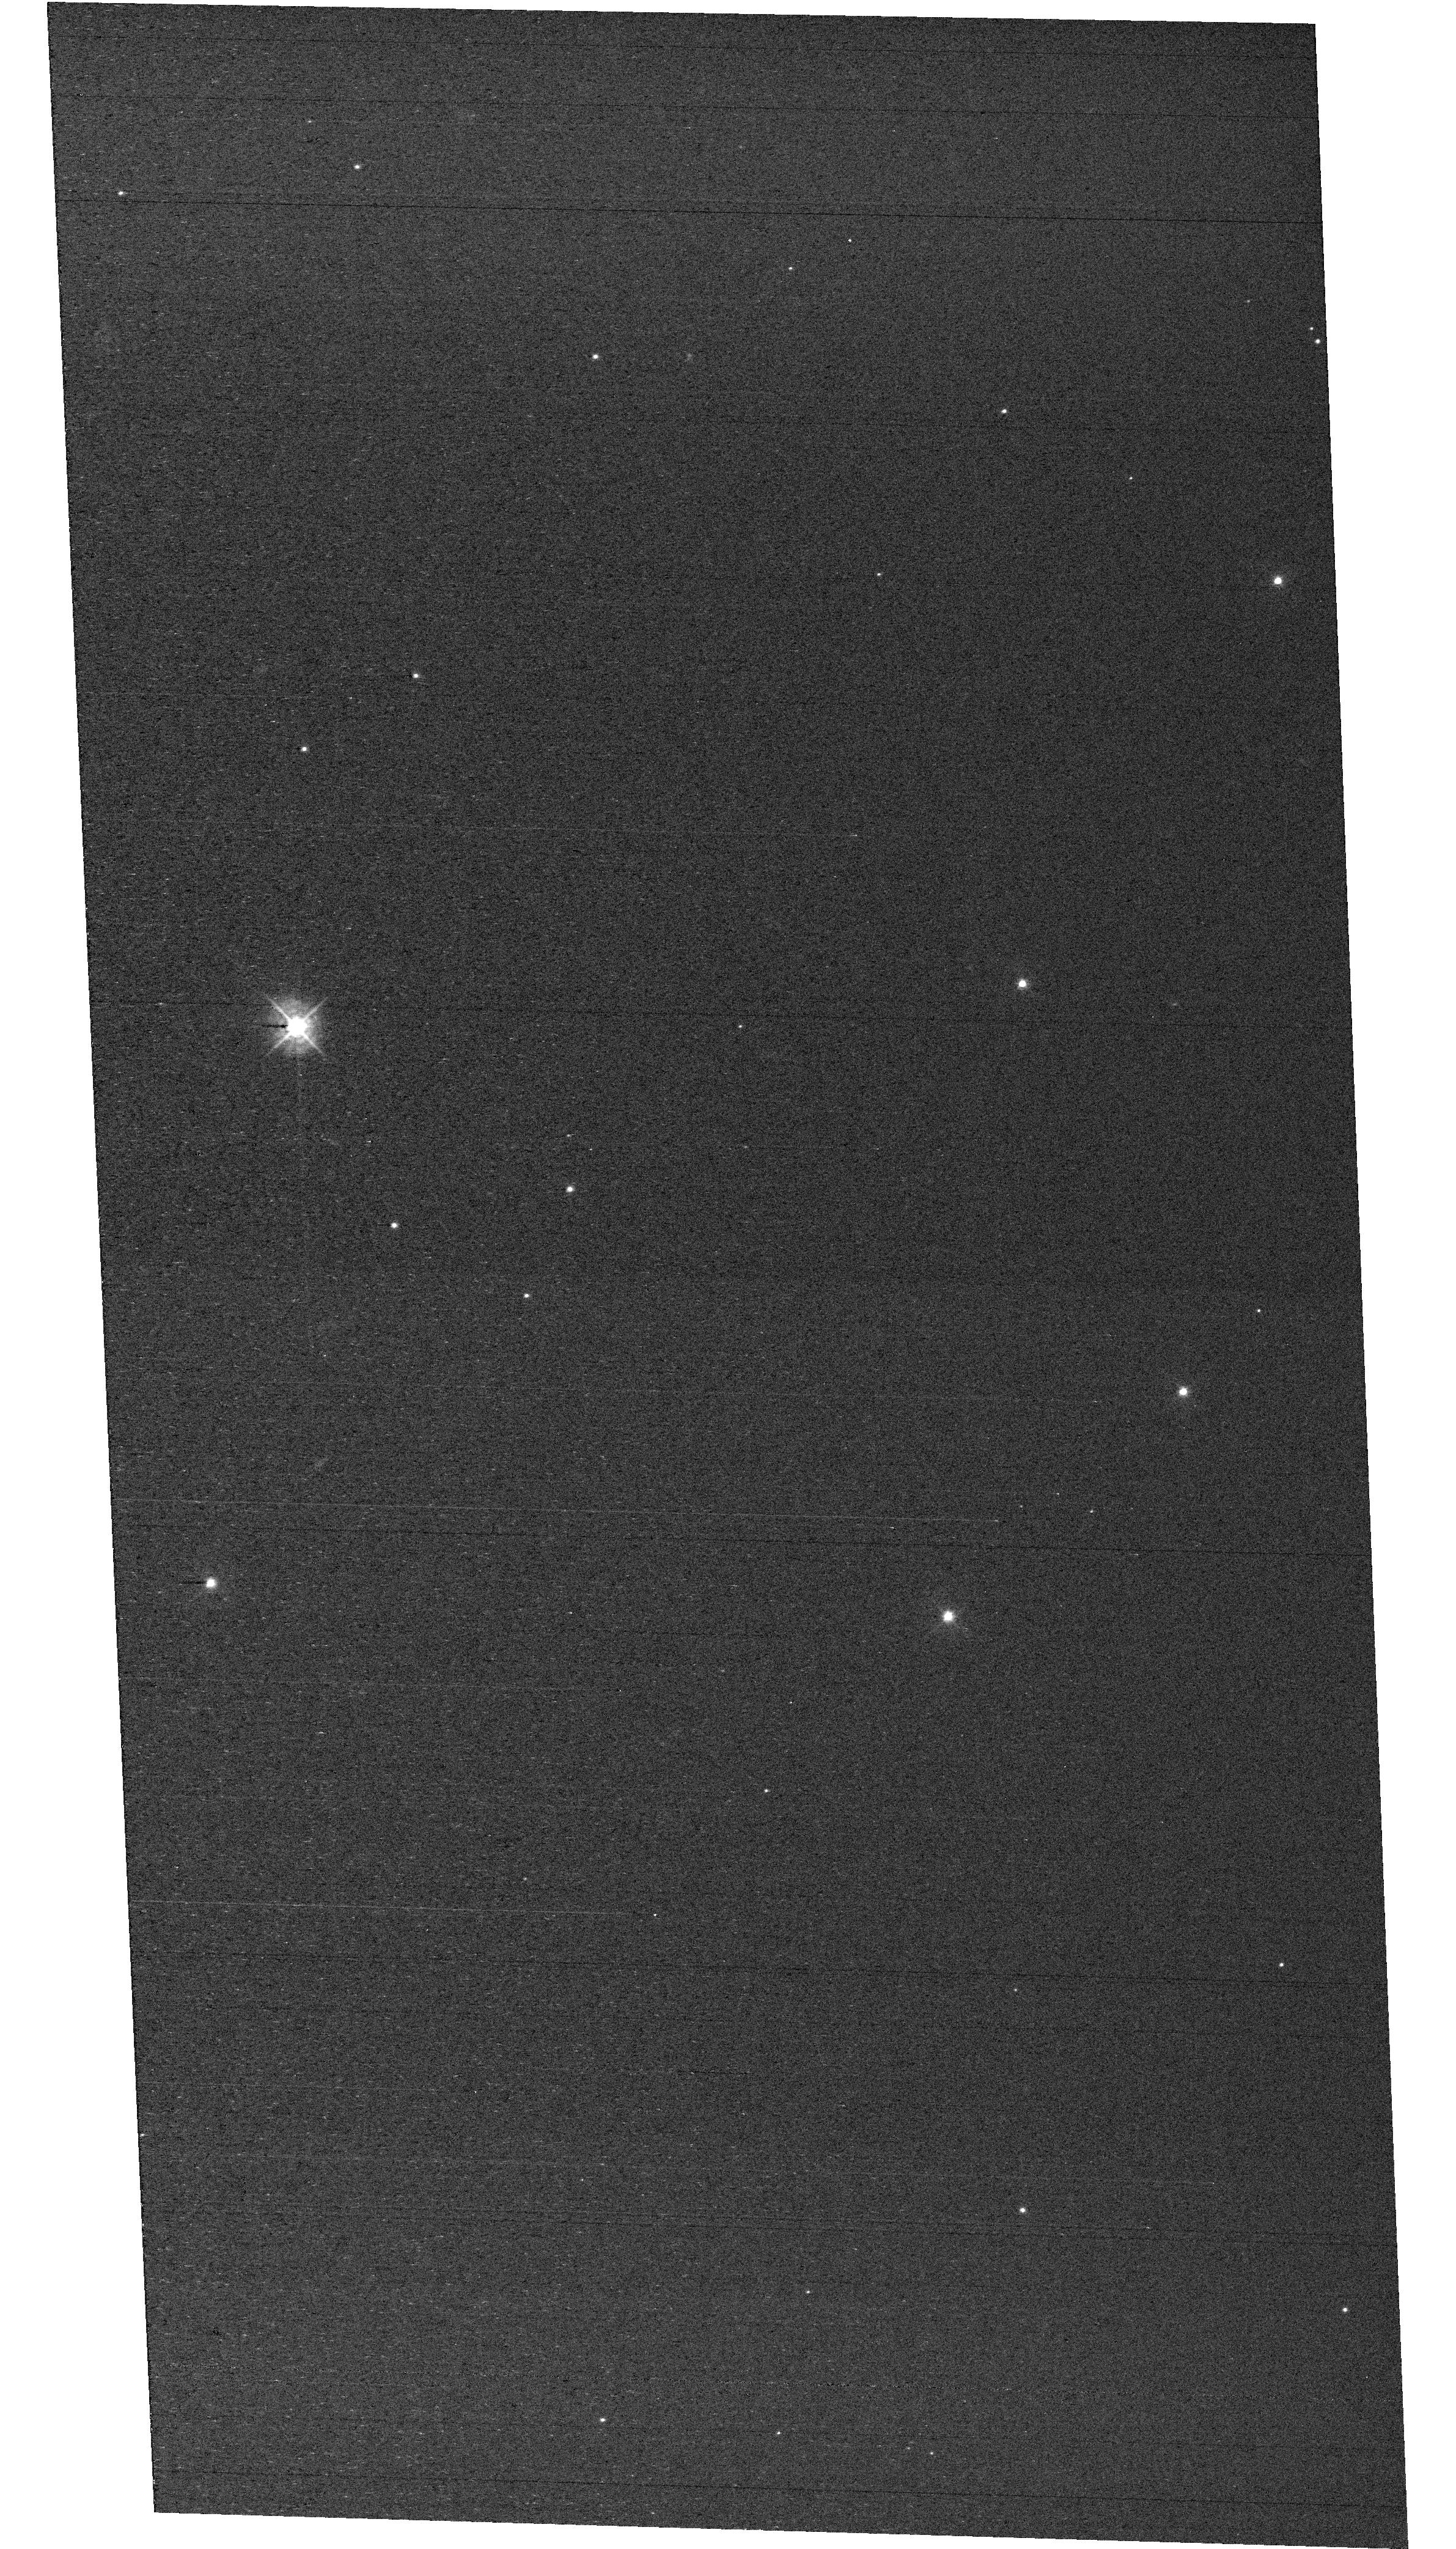
Target: field at RA 327.880°, Dec 28.866°
Instrument: WFC3/UVIS
Filter: F438W
Exposure: 33 min
Observation ID: hst_18169_f1_wfc3_uvis_f438w_ifqlf1

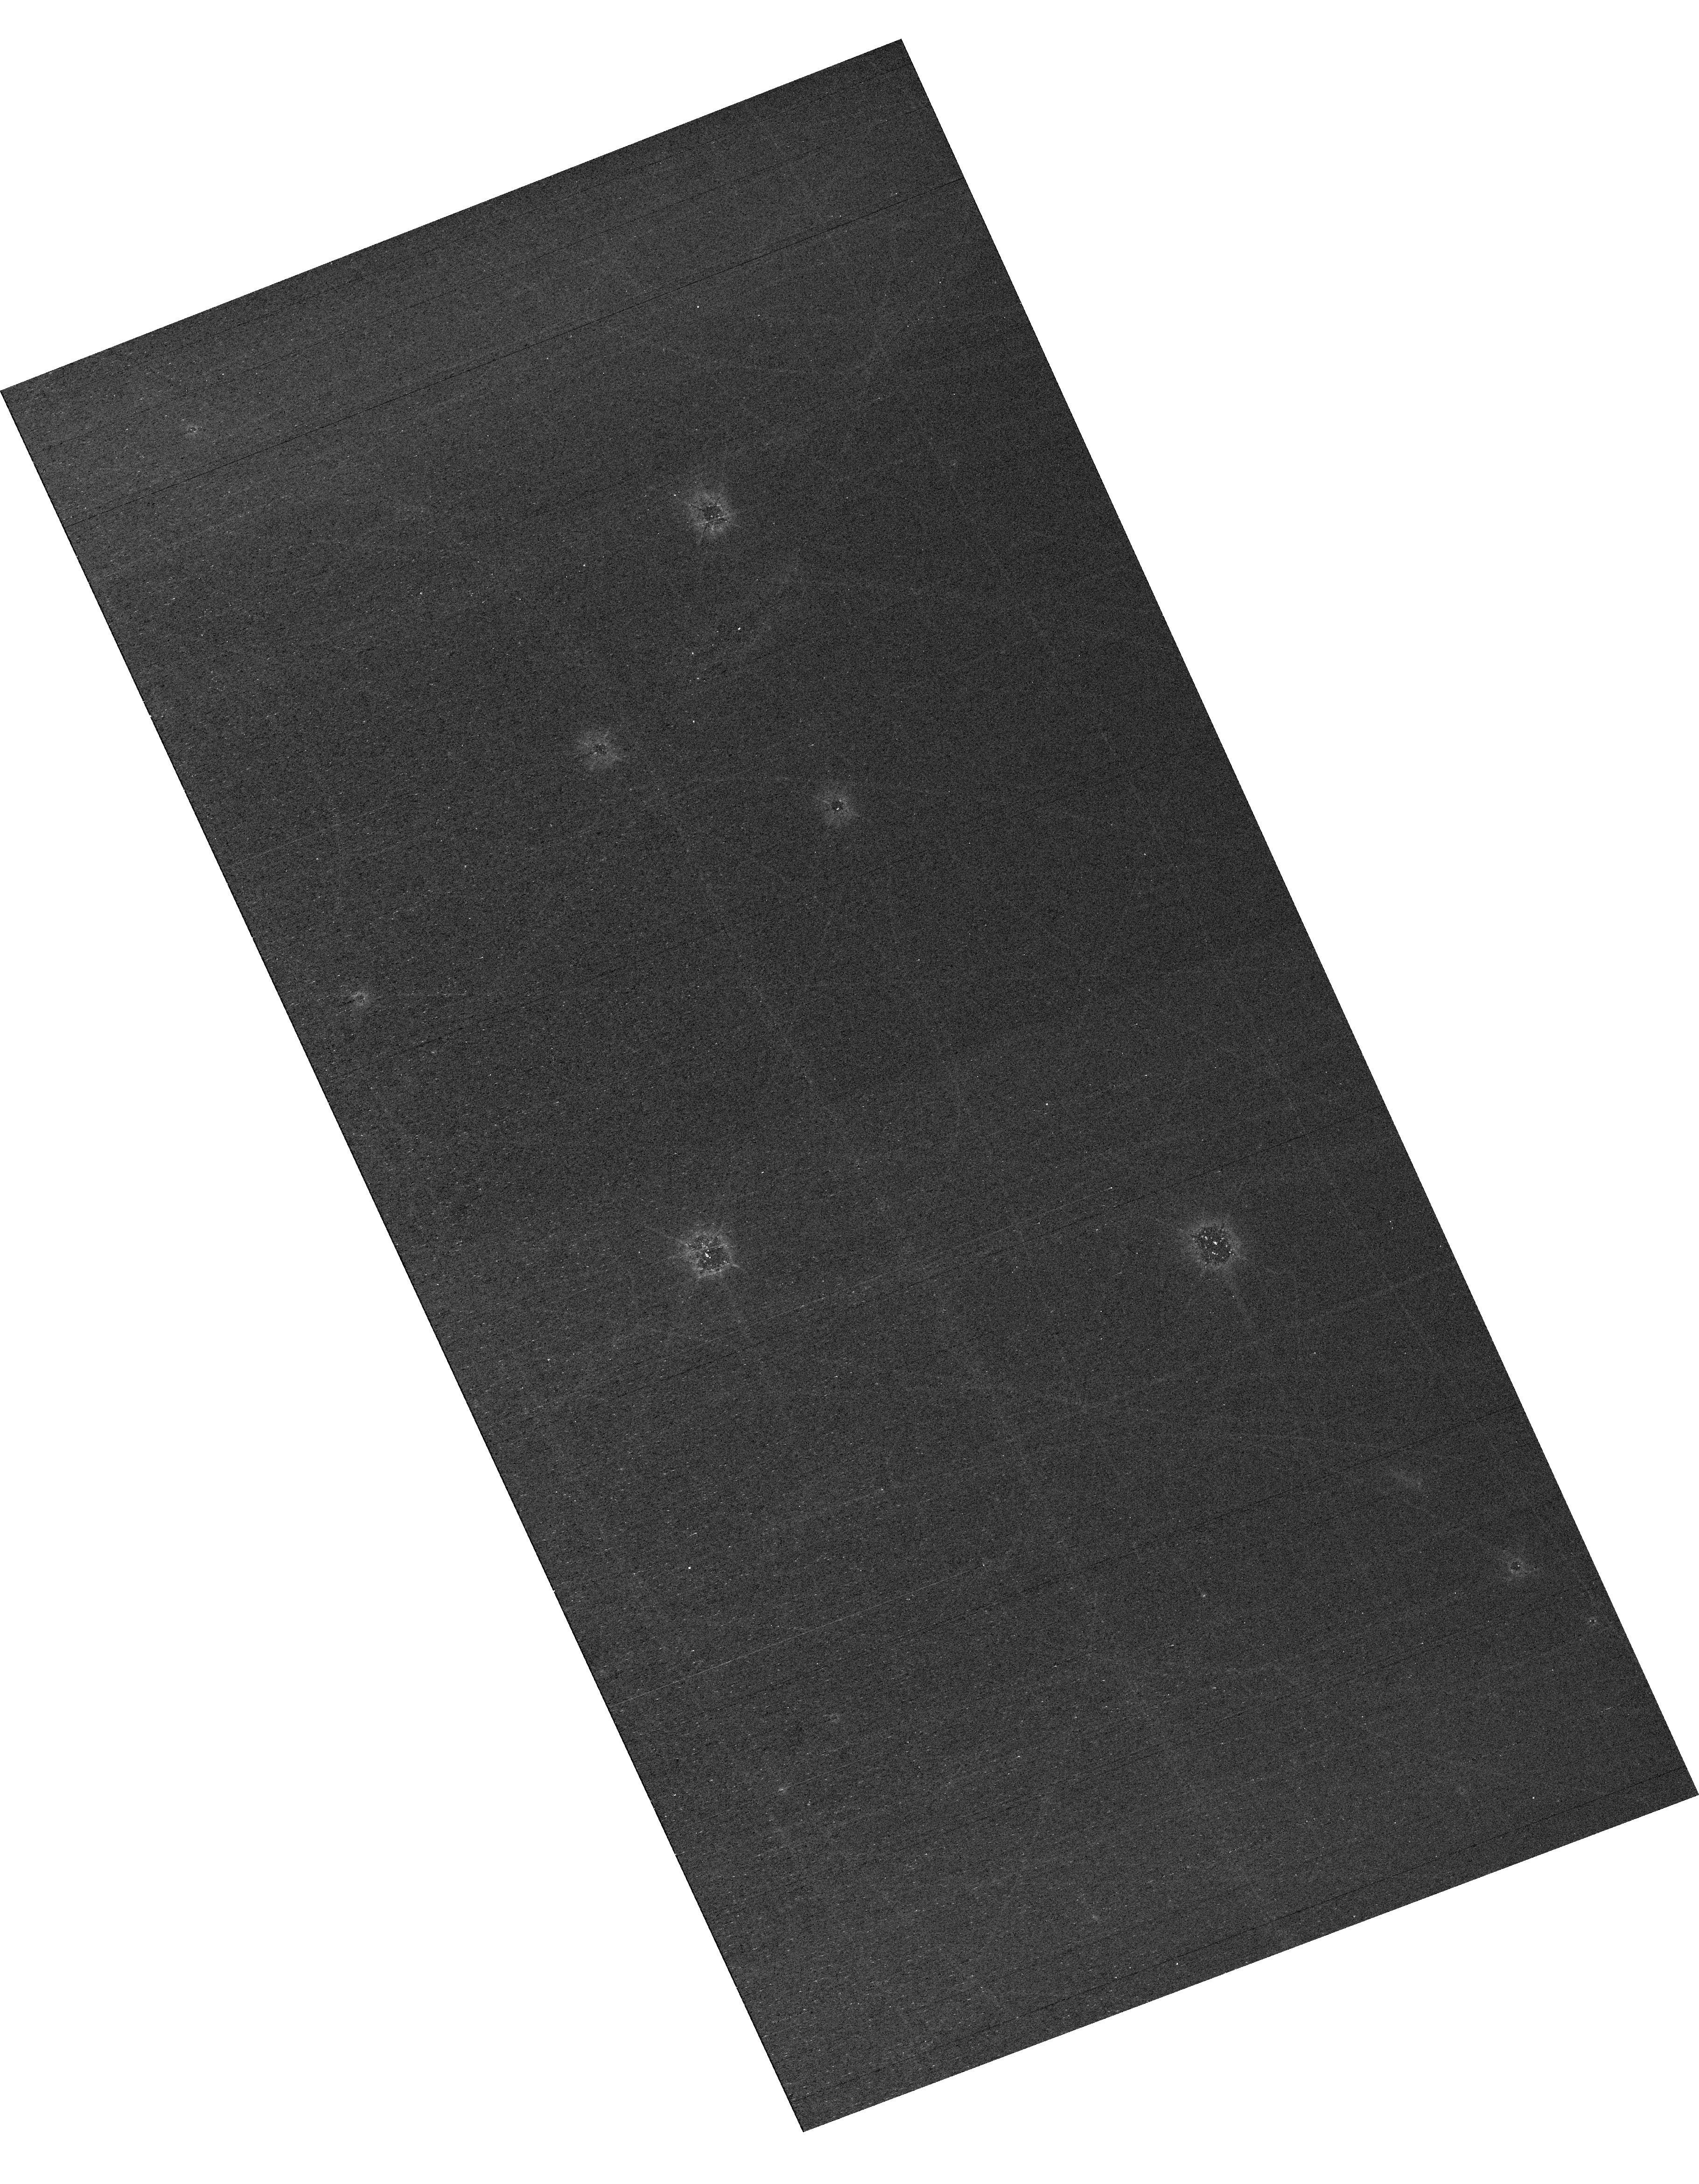
Target: field at RA 327.875°, Dec 28.838°
Instrument: WFC3/UVIS
Filter: F438W
Exposure: 33 min
Observation ID: hst_18169_e2_wfc3_uvis_f438w_ifqle2

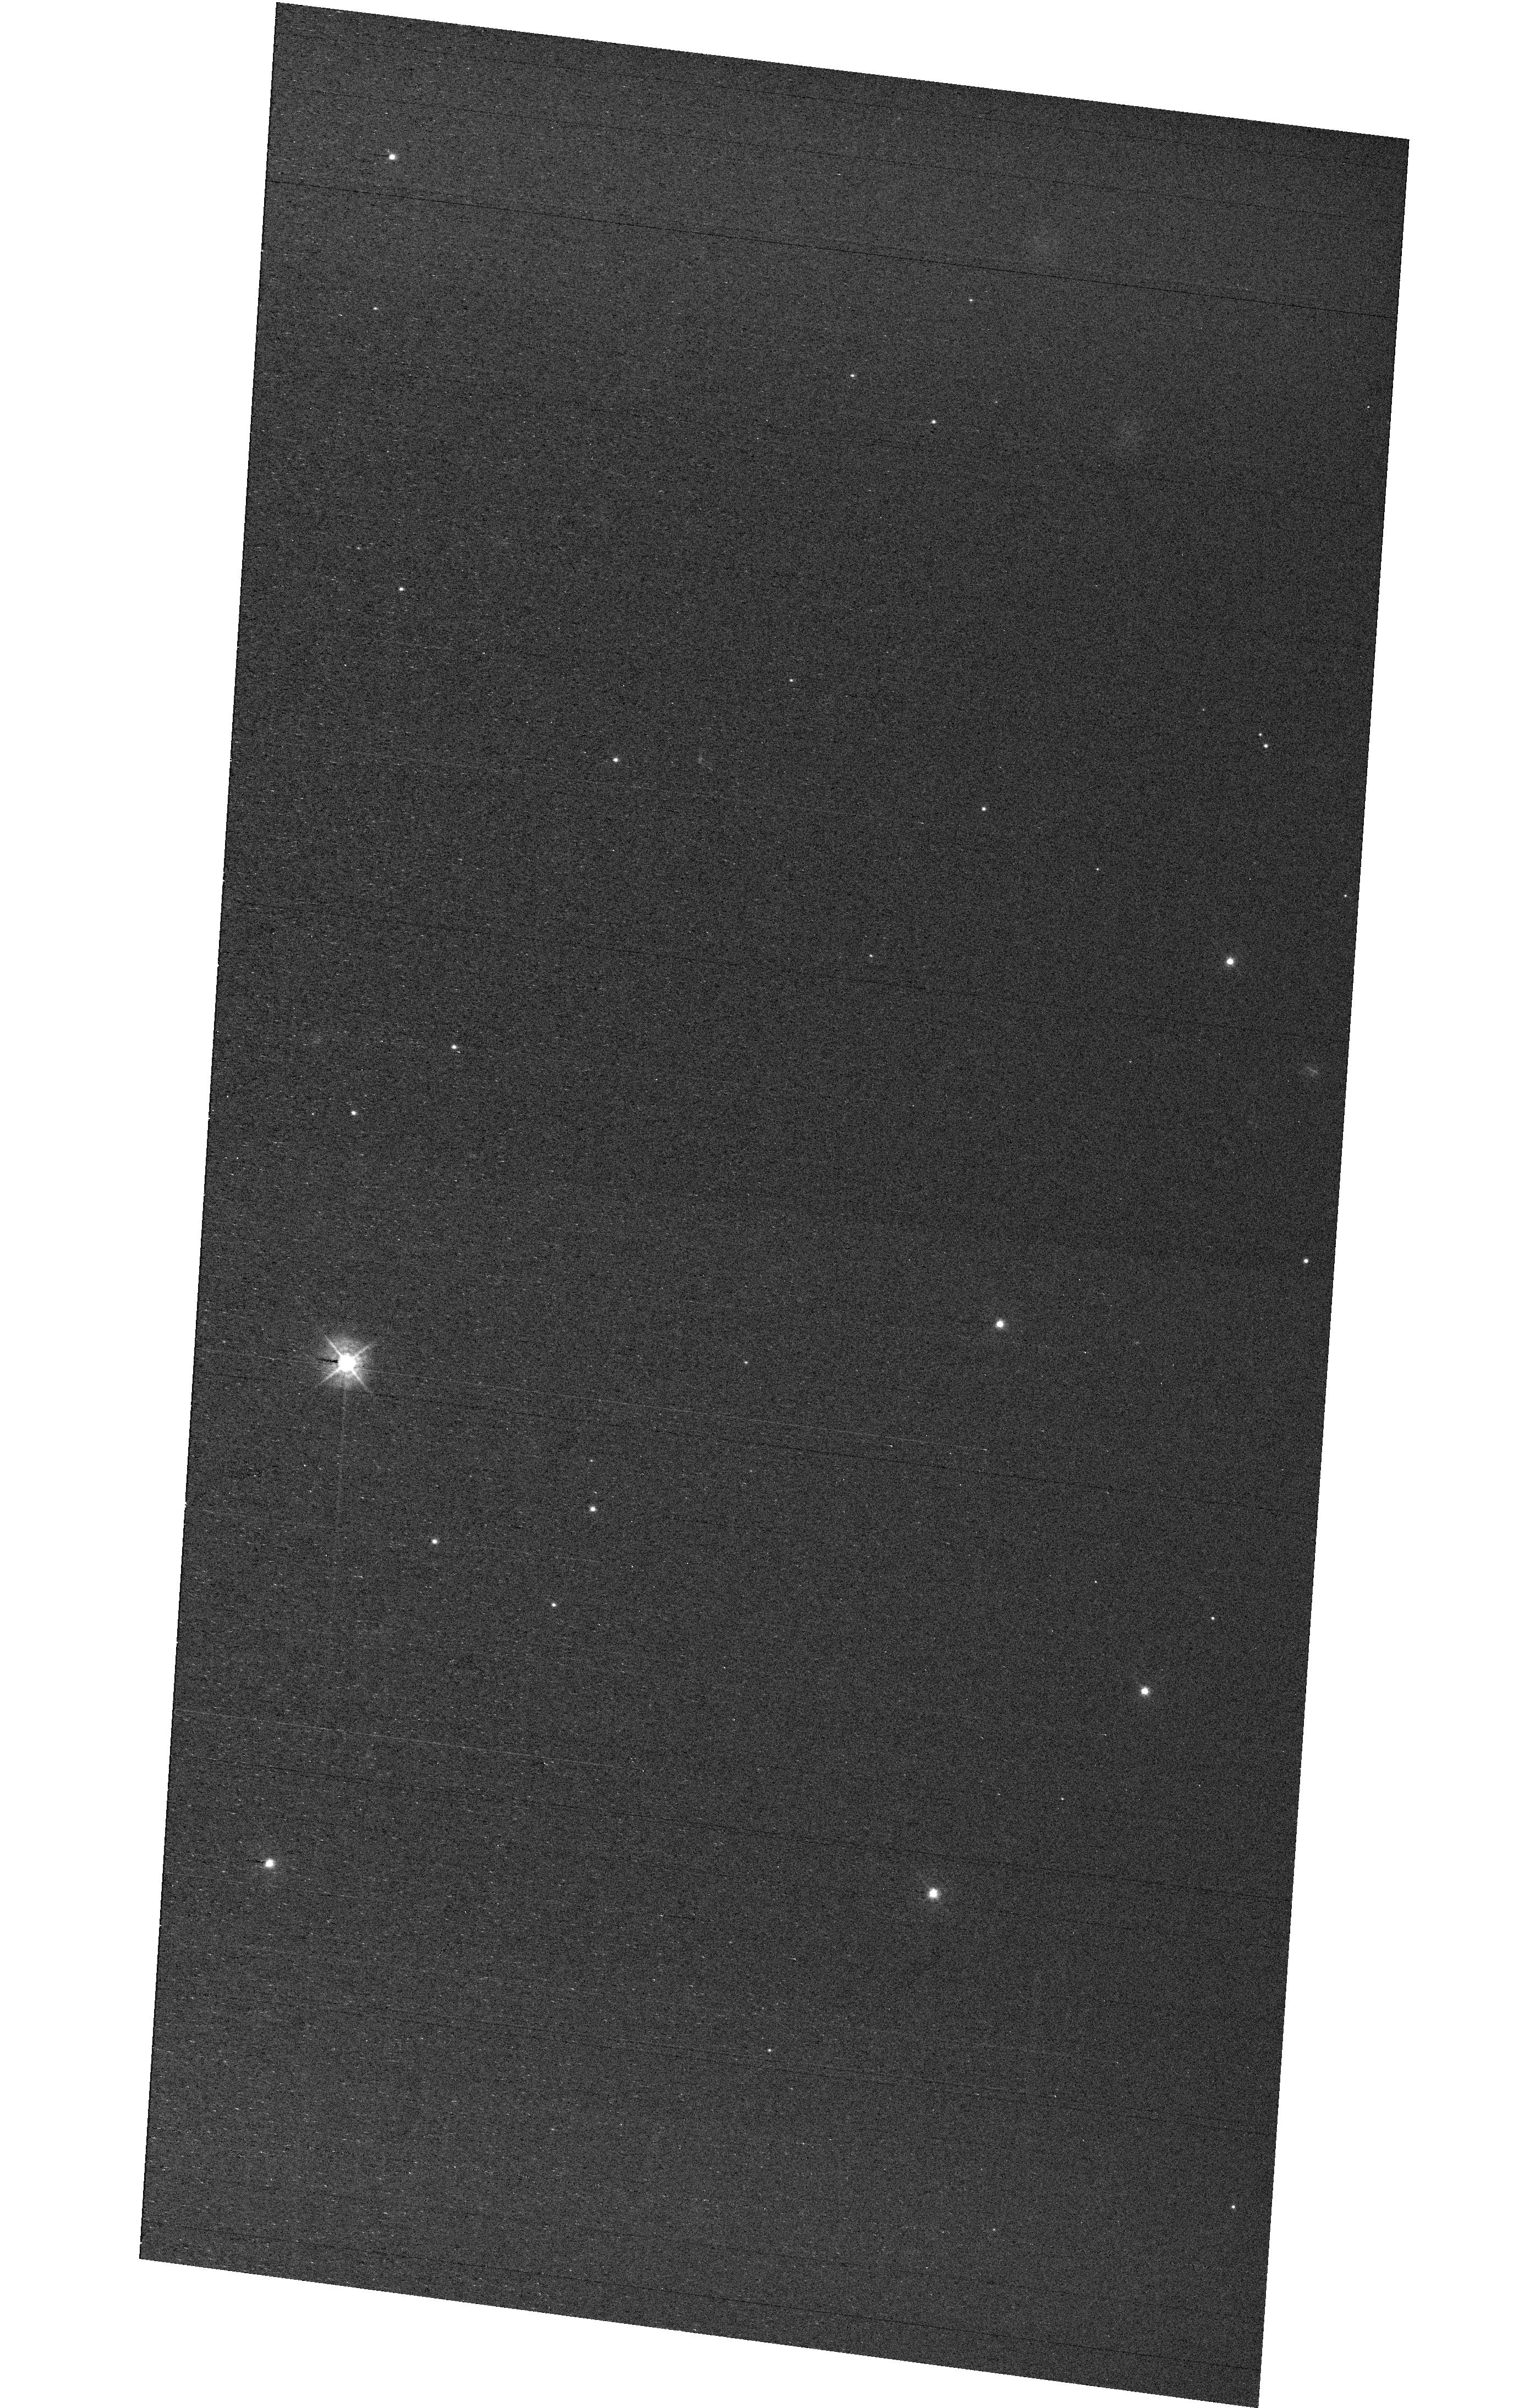
Target: field at RA 327.880°, Dec 28.874°
Instrument: WFC3/UVIS
Filter: F438W
Exposure: 33 min
Observation ID: hst_18169_e3_wfc3_uvis_f438w_ifqle3

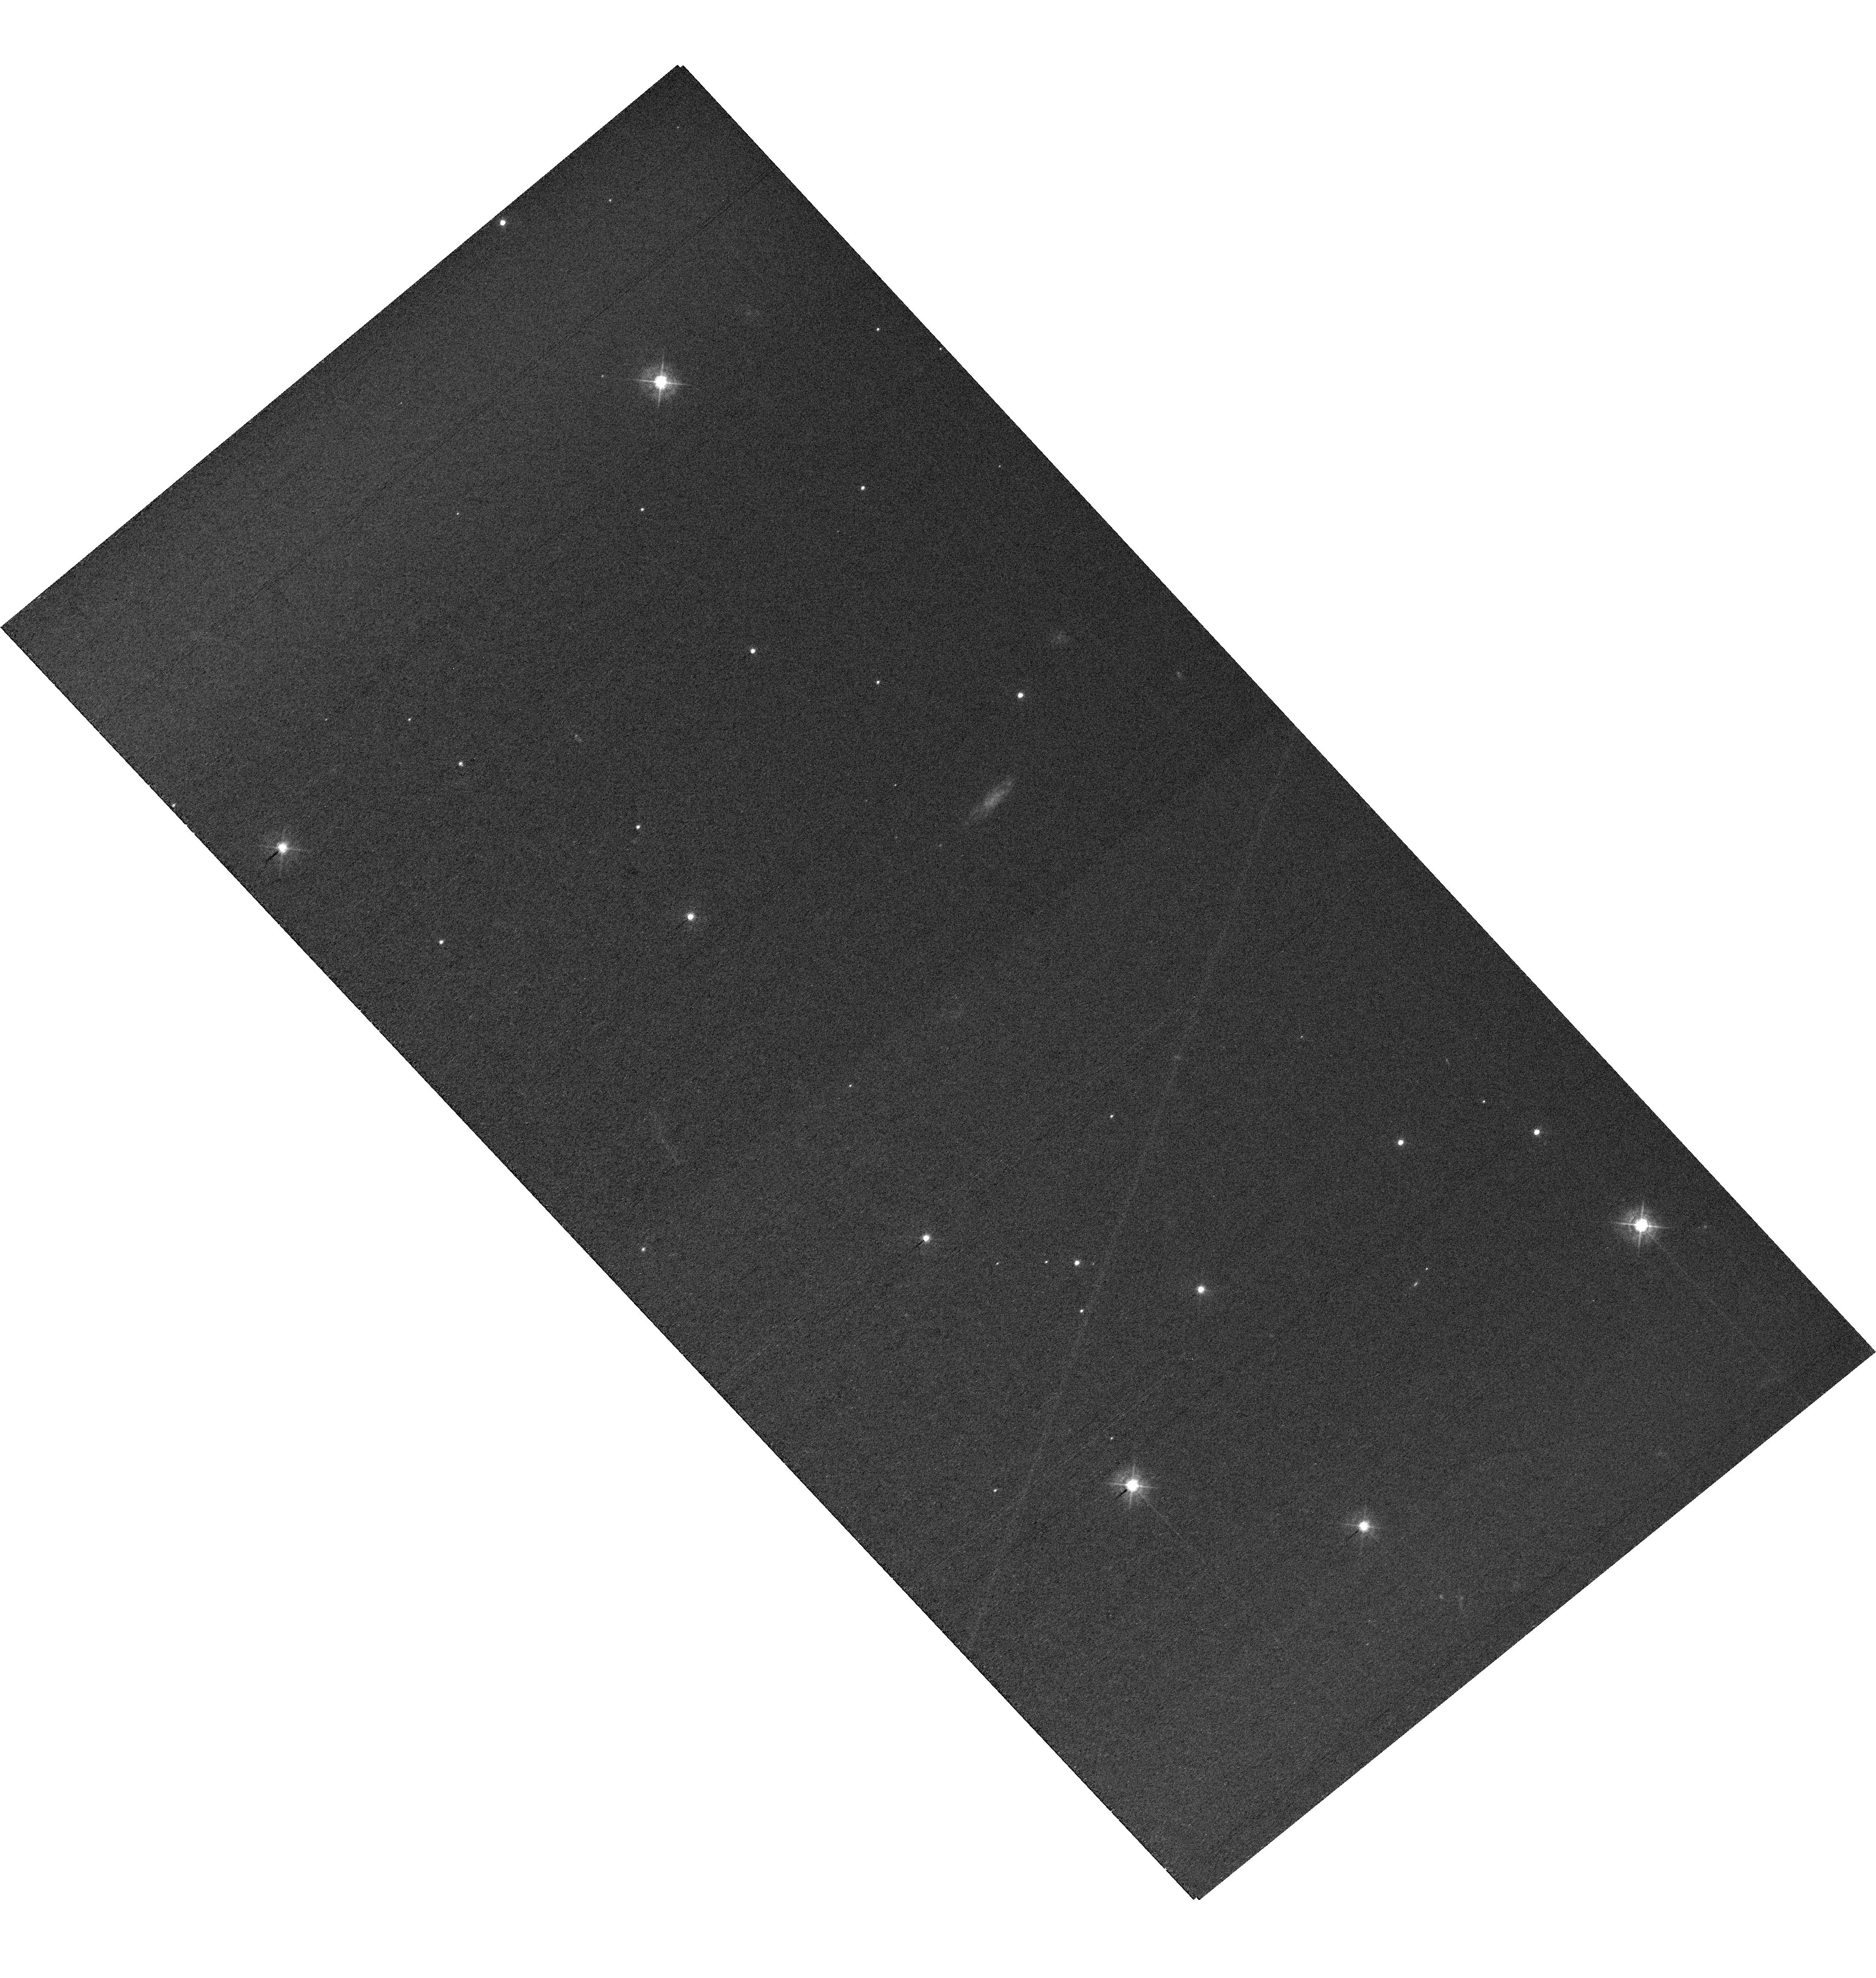
Target: field at RA 327.862°, Dec 28.817°
Instrument: WFC3/UVIS
Filter: F438W
Exposure: 33 min
Observation ID: hst_18169_e1_wfc3_uvis_f438w_ifqle1

STIS MAMA Spectroscopic Sensitivity and Focus Monitor (PI: Stapleton, Daniel)

Monitor sensitivity of each MAMA grating mode to detect any change due to contamination or other causes. Also monitor the STIS focus in a spectroscopic and an imaging mode. Obtain exposures in each of the 2 low-resolution MAMA spectroscopic modes every 4 months, in each of the 2 medium-resolution modes once a year, and in each of the 5 echelle modes every 3 months, using unique calibration standards for each mode, and ratio the results to the first observations to detect any trends. In addition, each L-mode sequence will be preceeded by a CCD/F28X50OII image, two spectroscopic ACQ/PEAKs with the CCD/G230LB and crossed linear patterns, and two CCD/G230LB spectra, with the purpose of measuring the focus (PSF across the dispersion as a function of UV wavelength); and each M-mode sequence will be preceded by a CCD/F28X50OII direct image also to monitor the focus. Beginning in Cycle 27, WFC3 parallel observations have been added to all echelle visits to monitor focus contemporaneously.